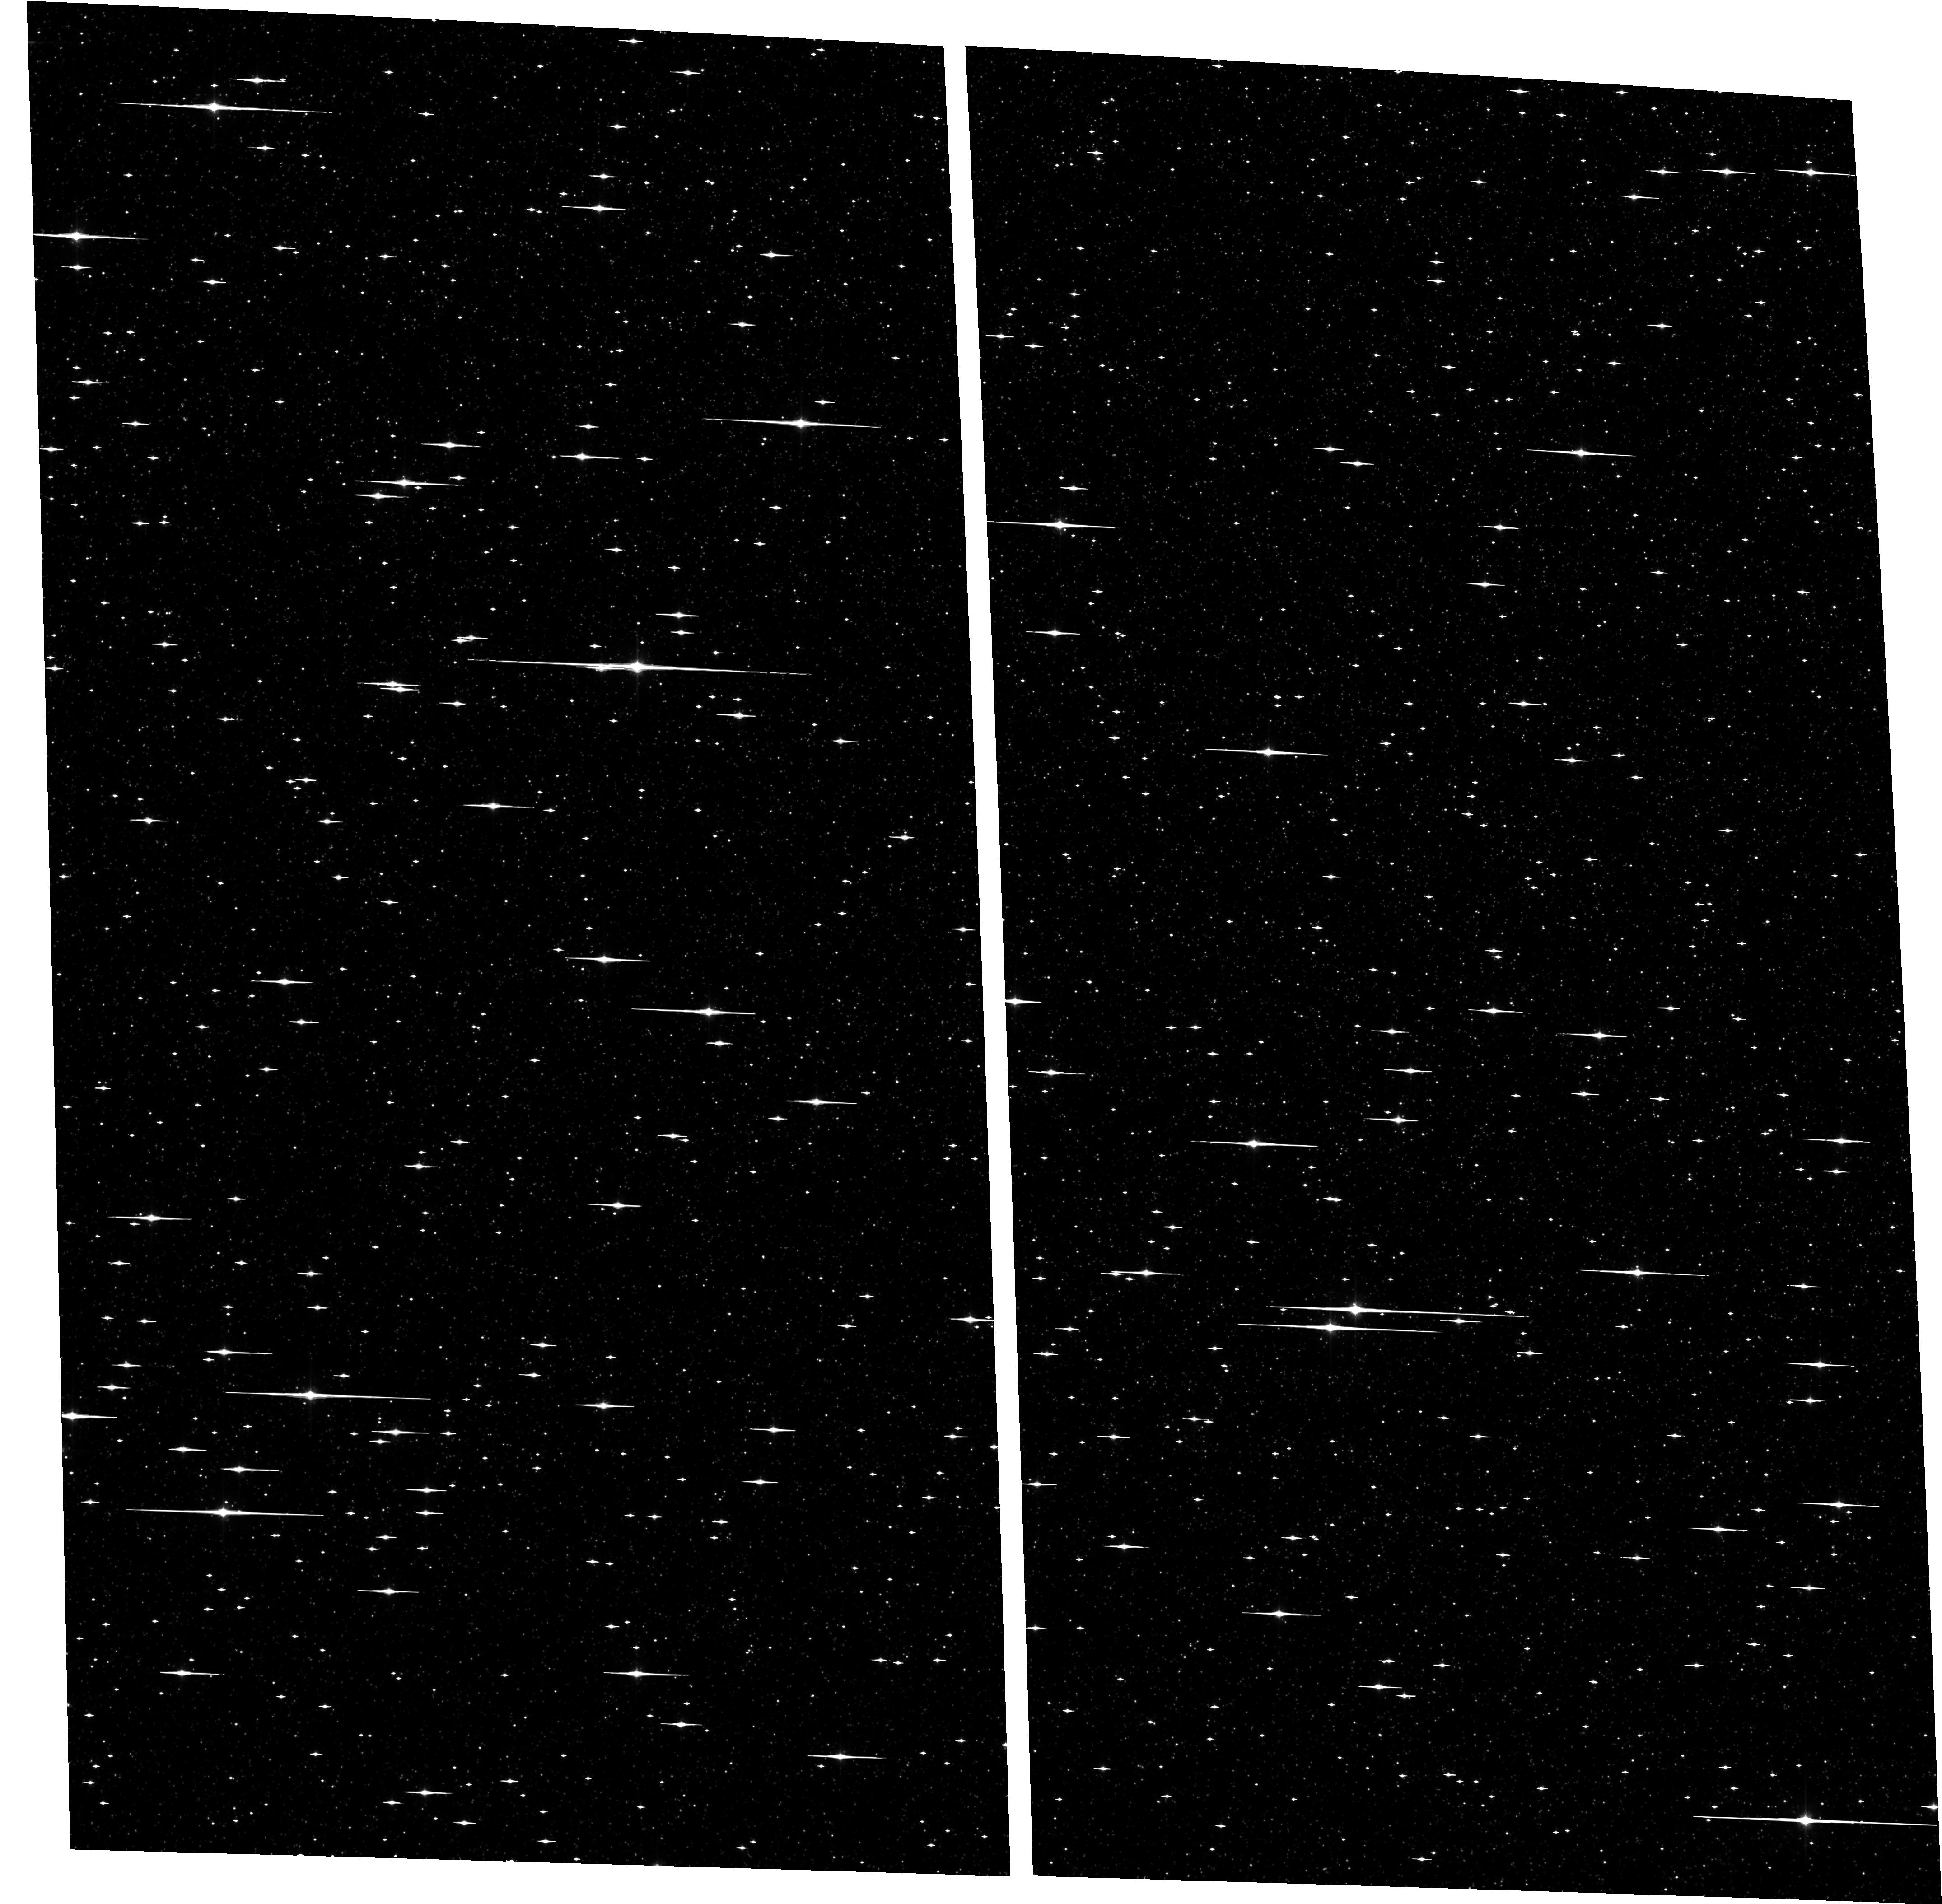
Target: BULGE-4. Instrument: ACS/WFC. Filter: F814W. Exposure: 56 min. Observation ID: hst_9750_42_acs_wfc_f814w_j8q642

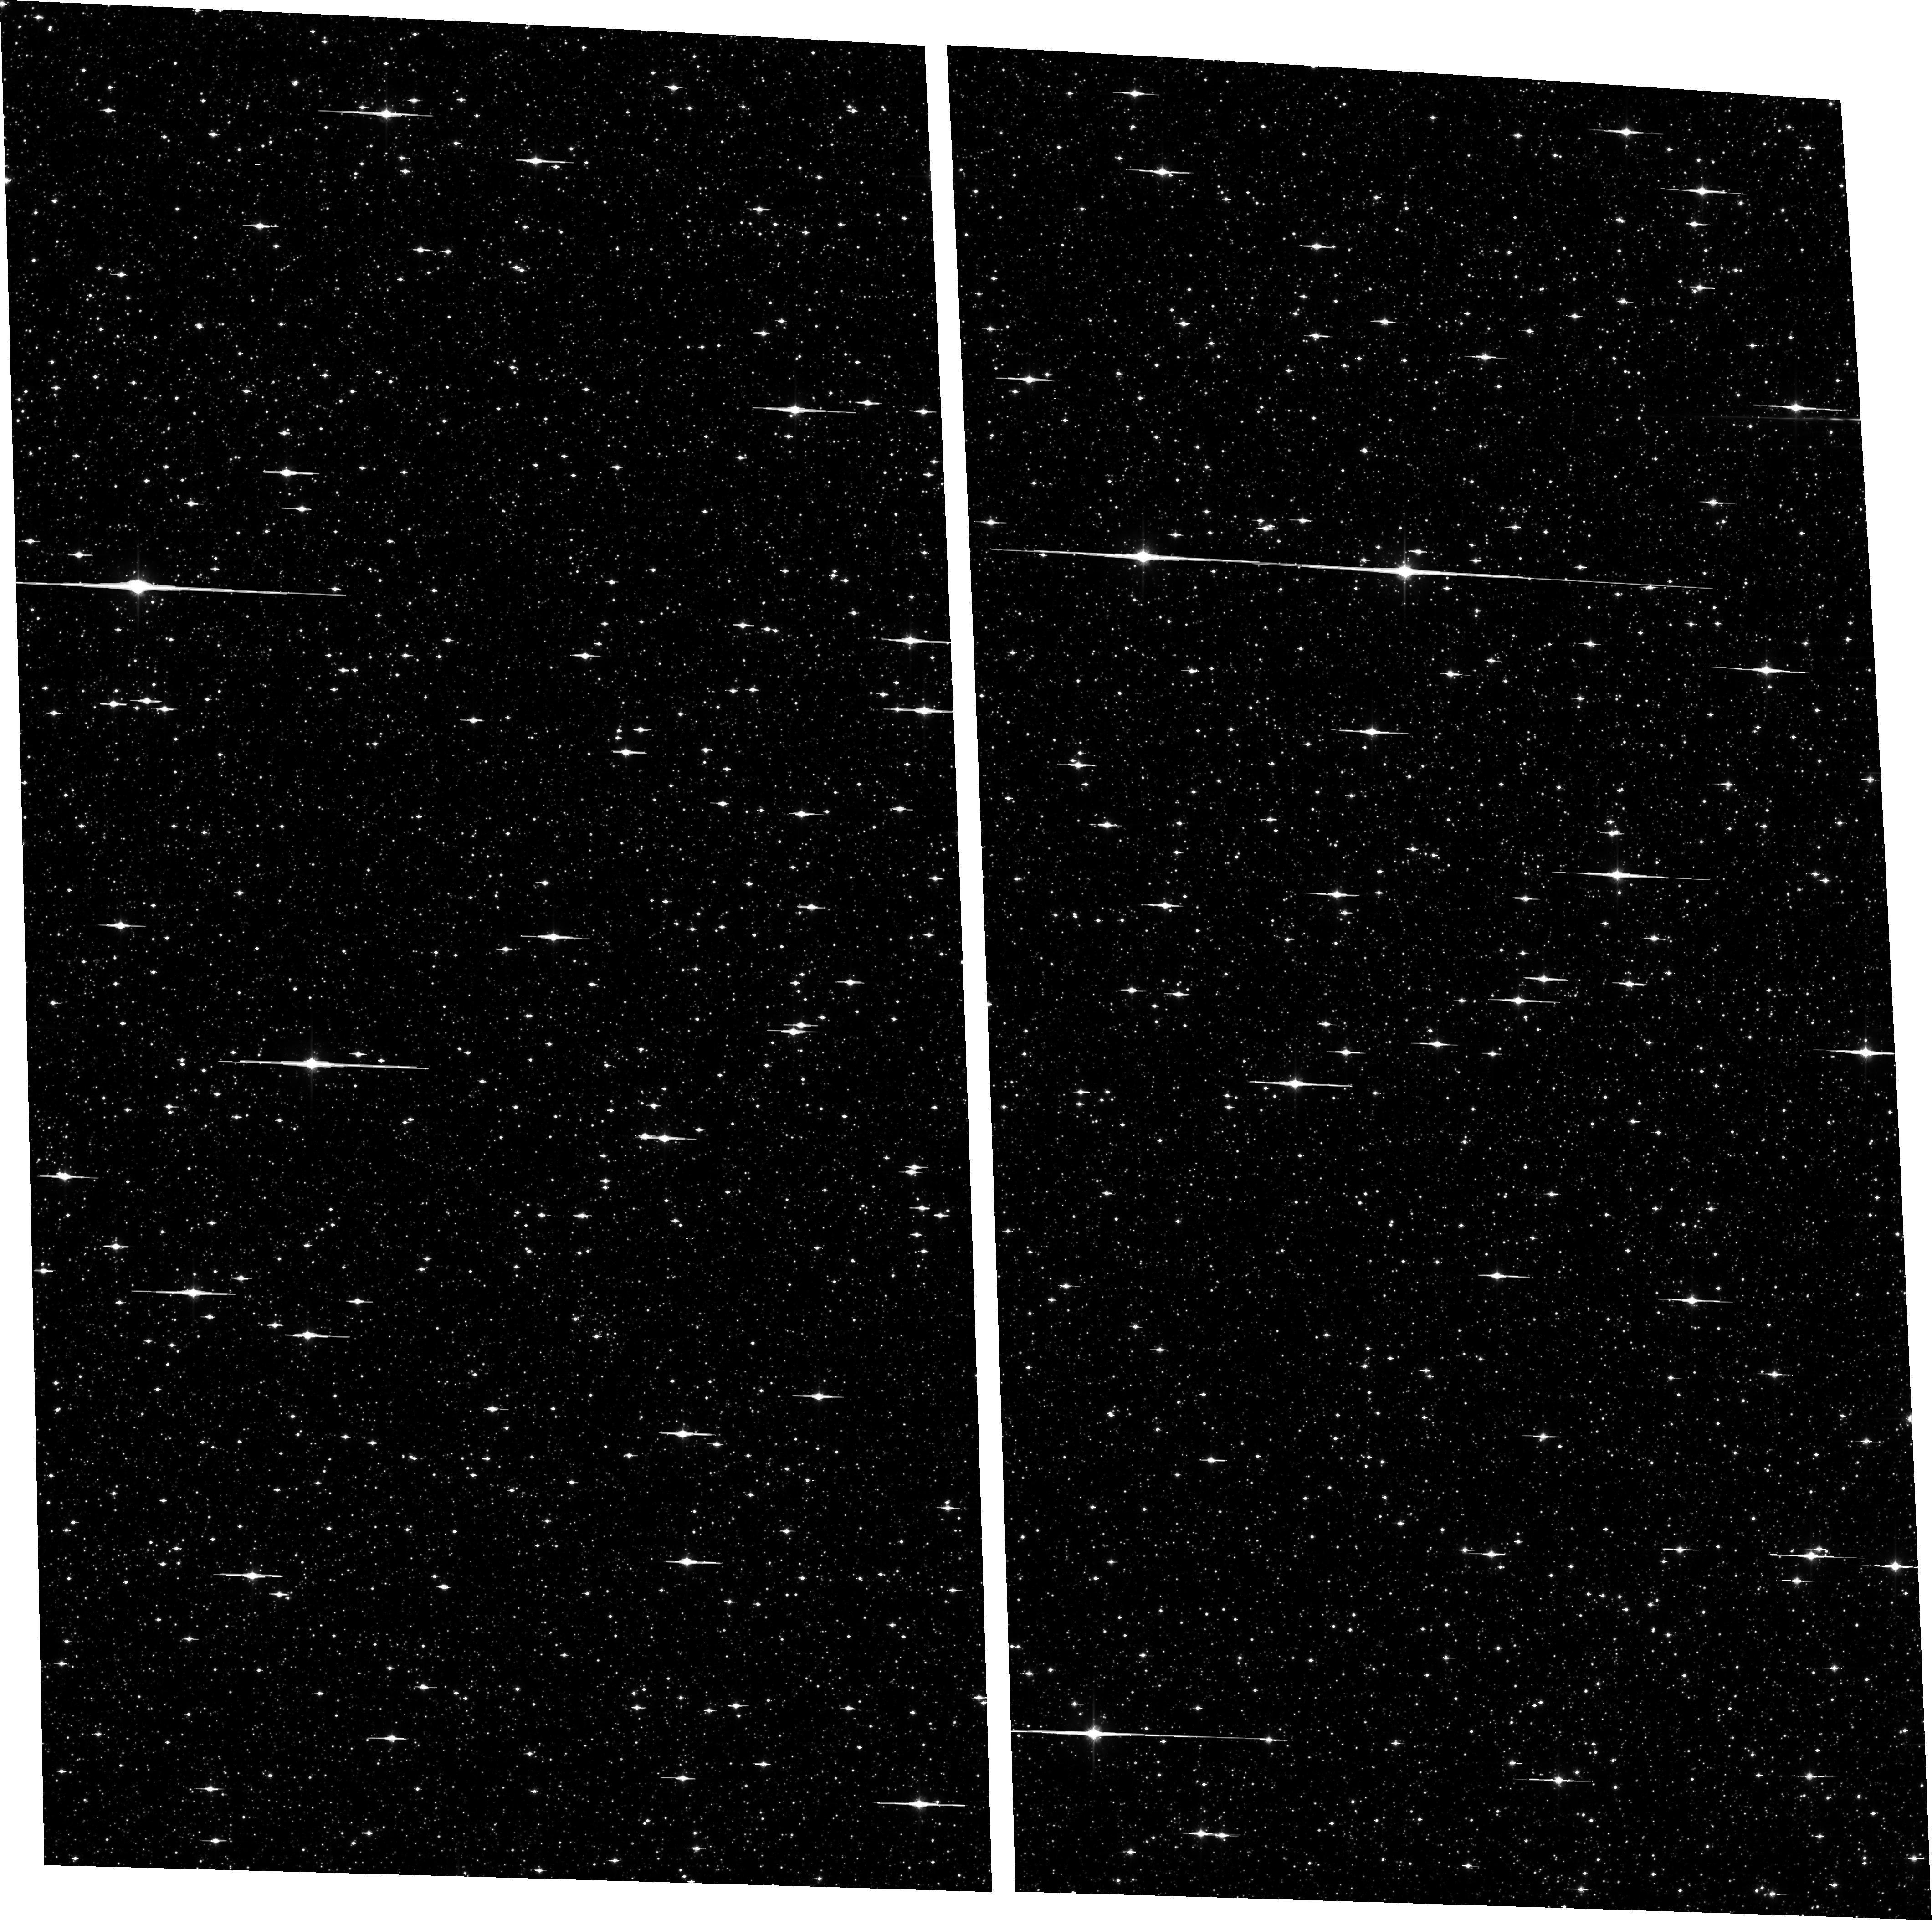
Target: BULGE-3. Instrument: ACS/WFC. Filter: F814W. Exposure: 17 min. Observation ID: hst_9750_03_acs_wfc_f814w_j8q603

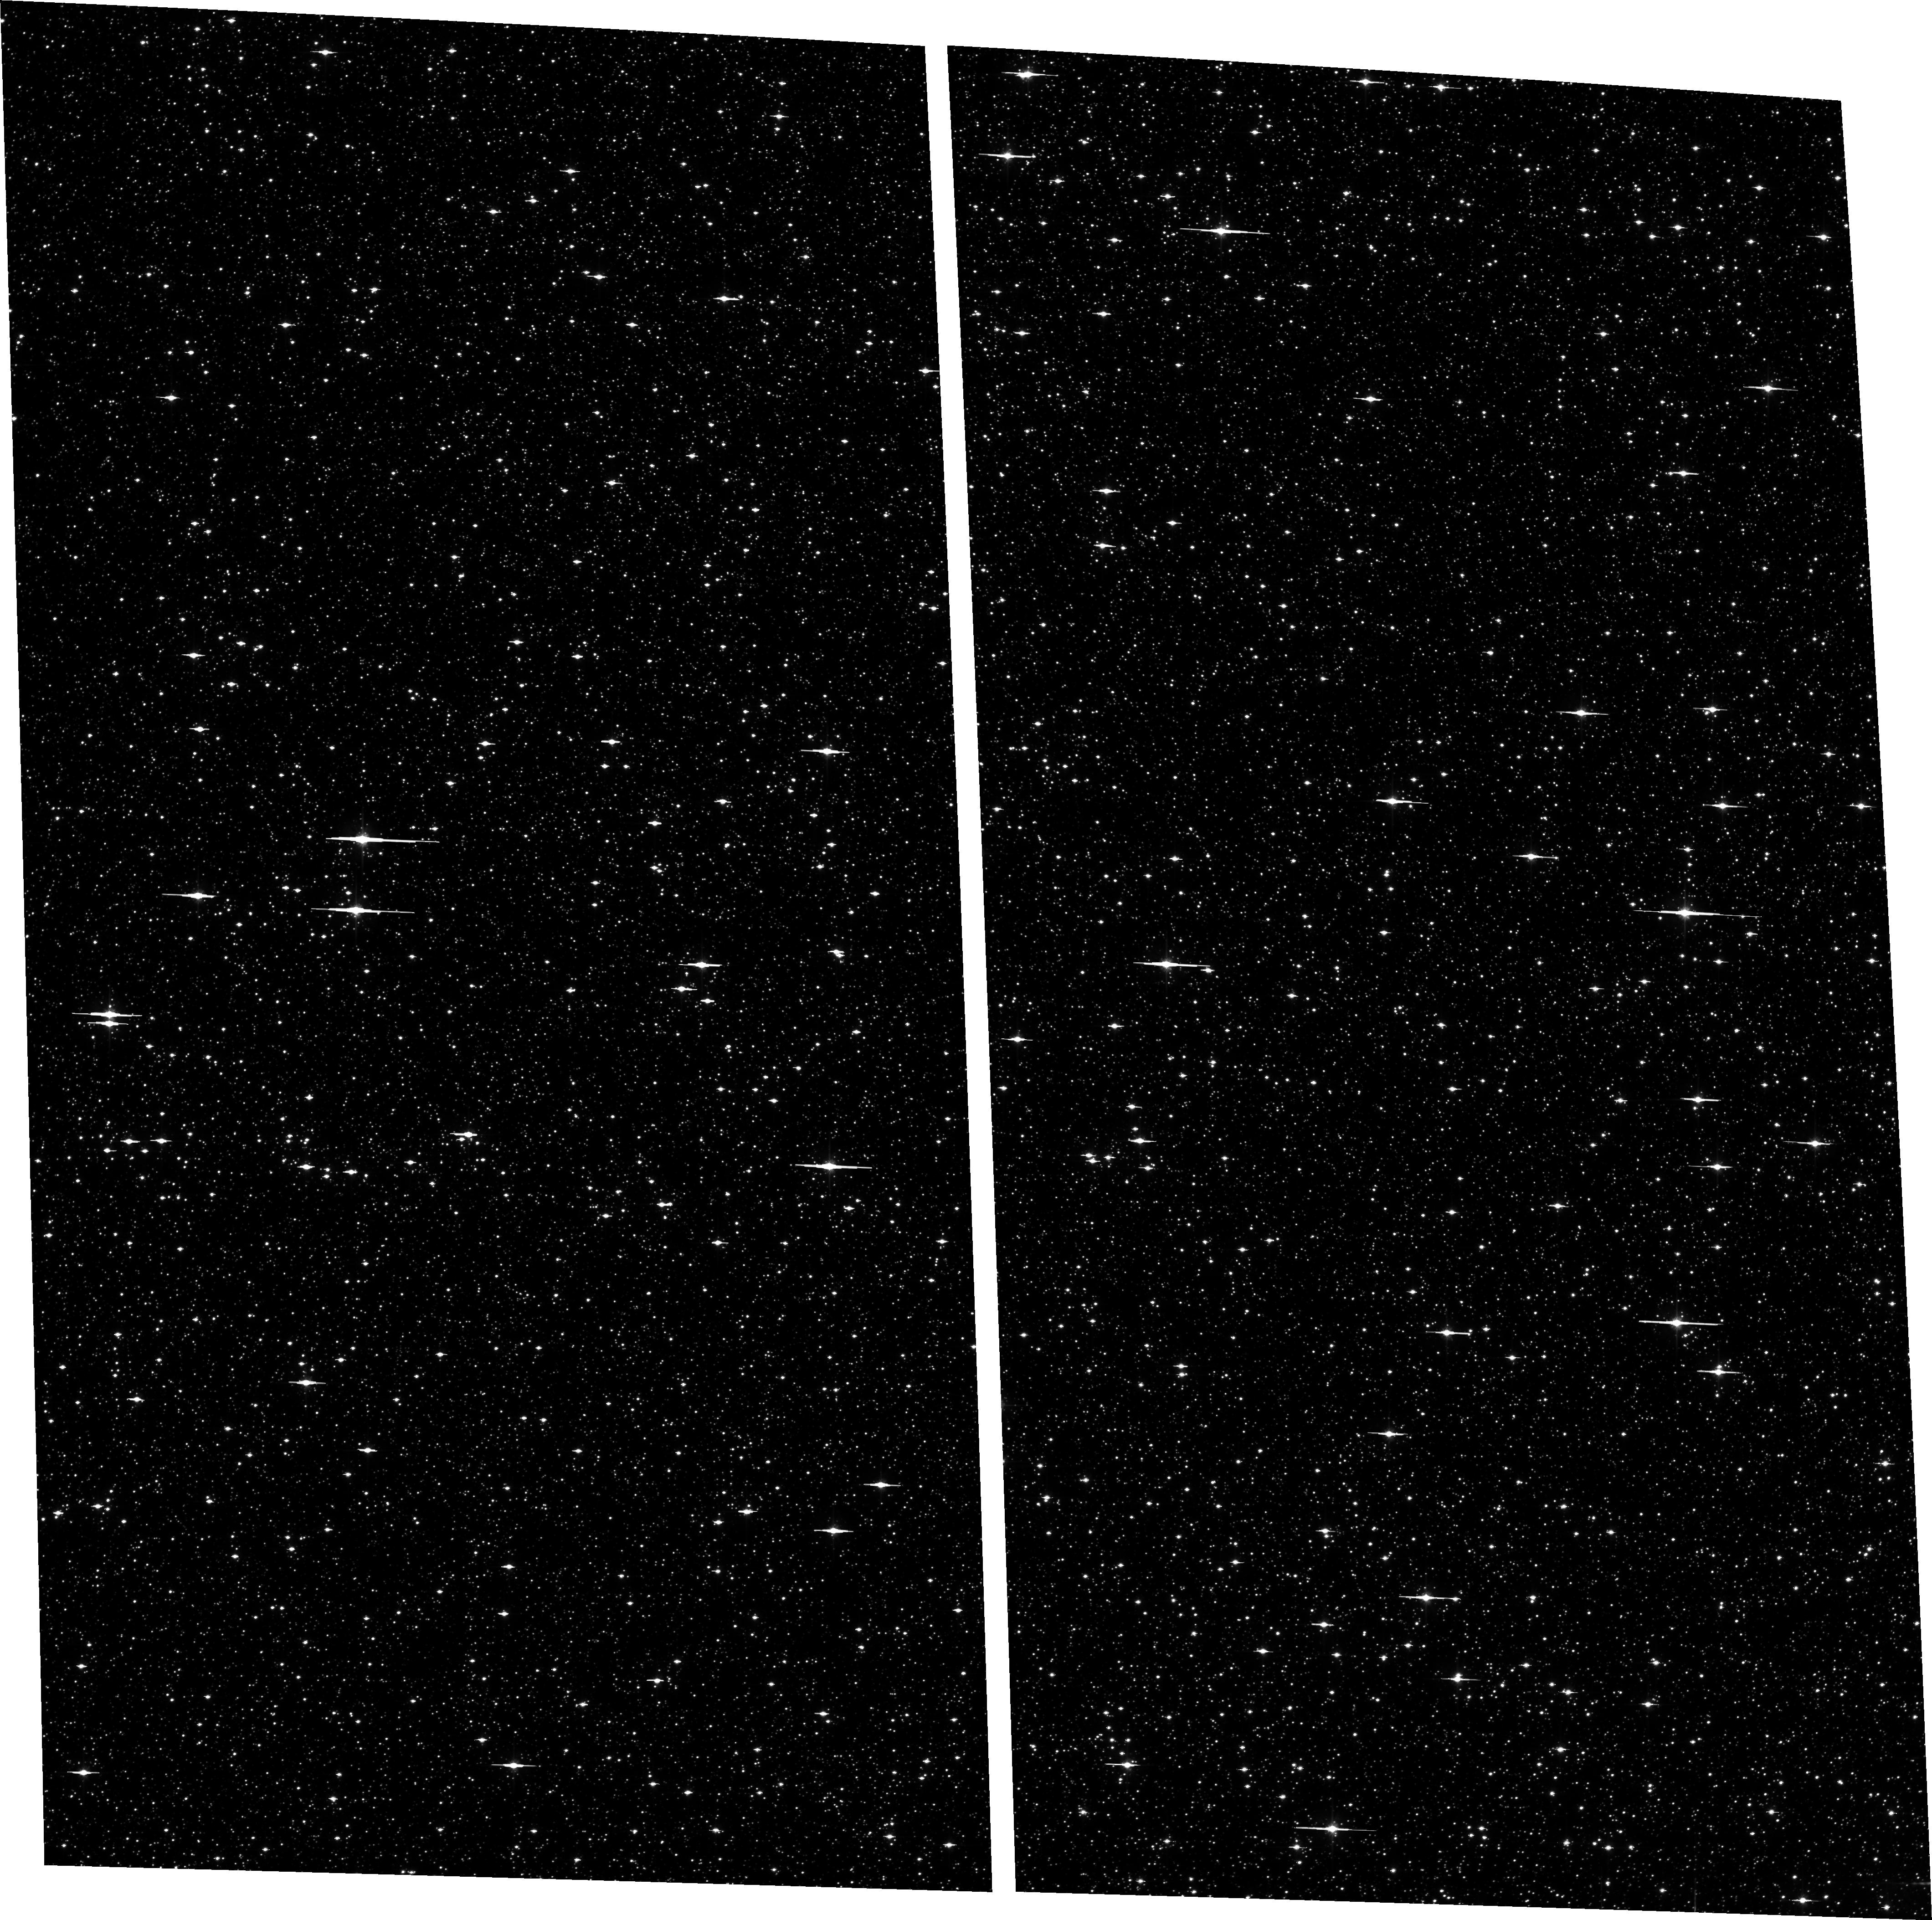
Target: BULGE-2. Instrument: ACS/WFC. Filter: F606W. Exposure: 12 min. Observation ID: hst_9750_02_acs_wfc_f606w_j8q602

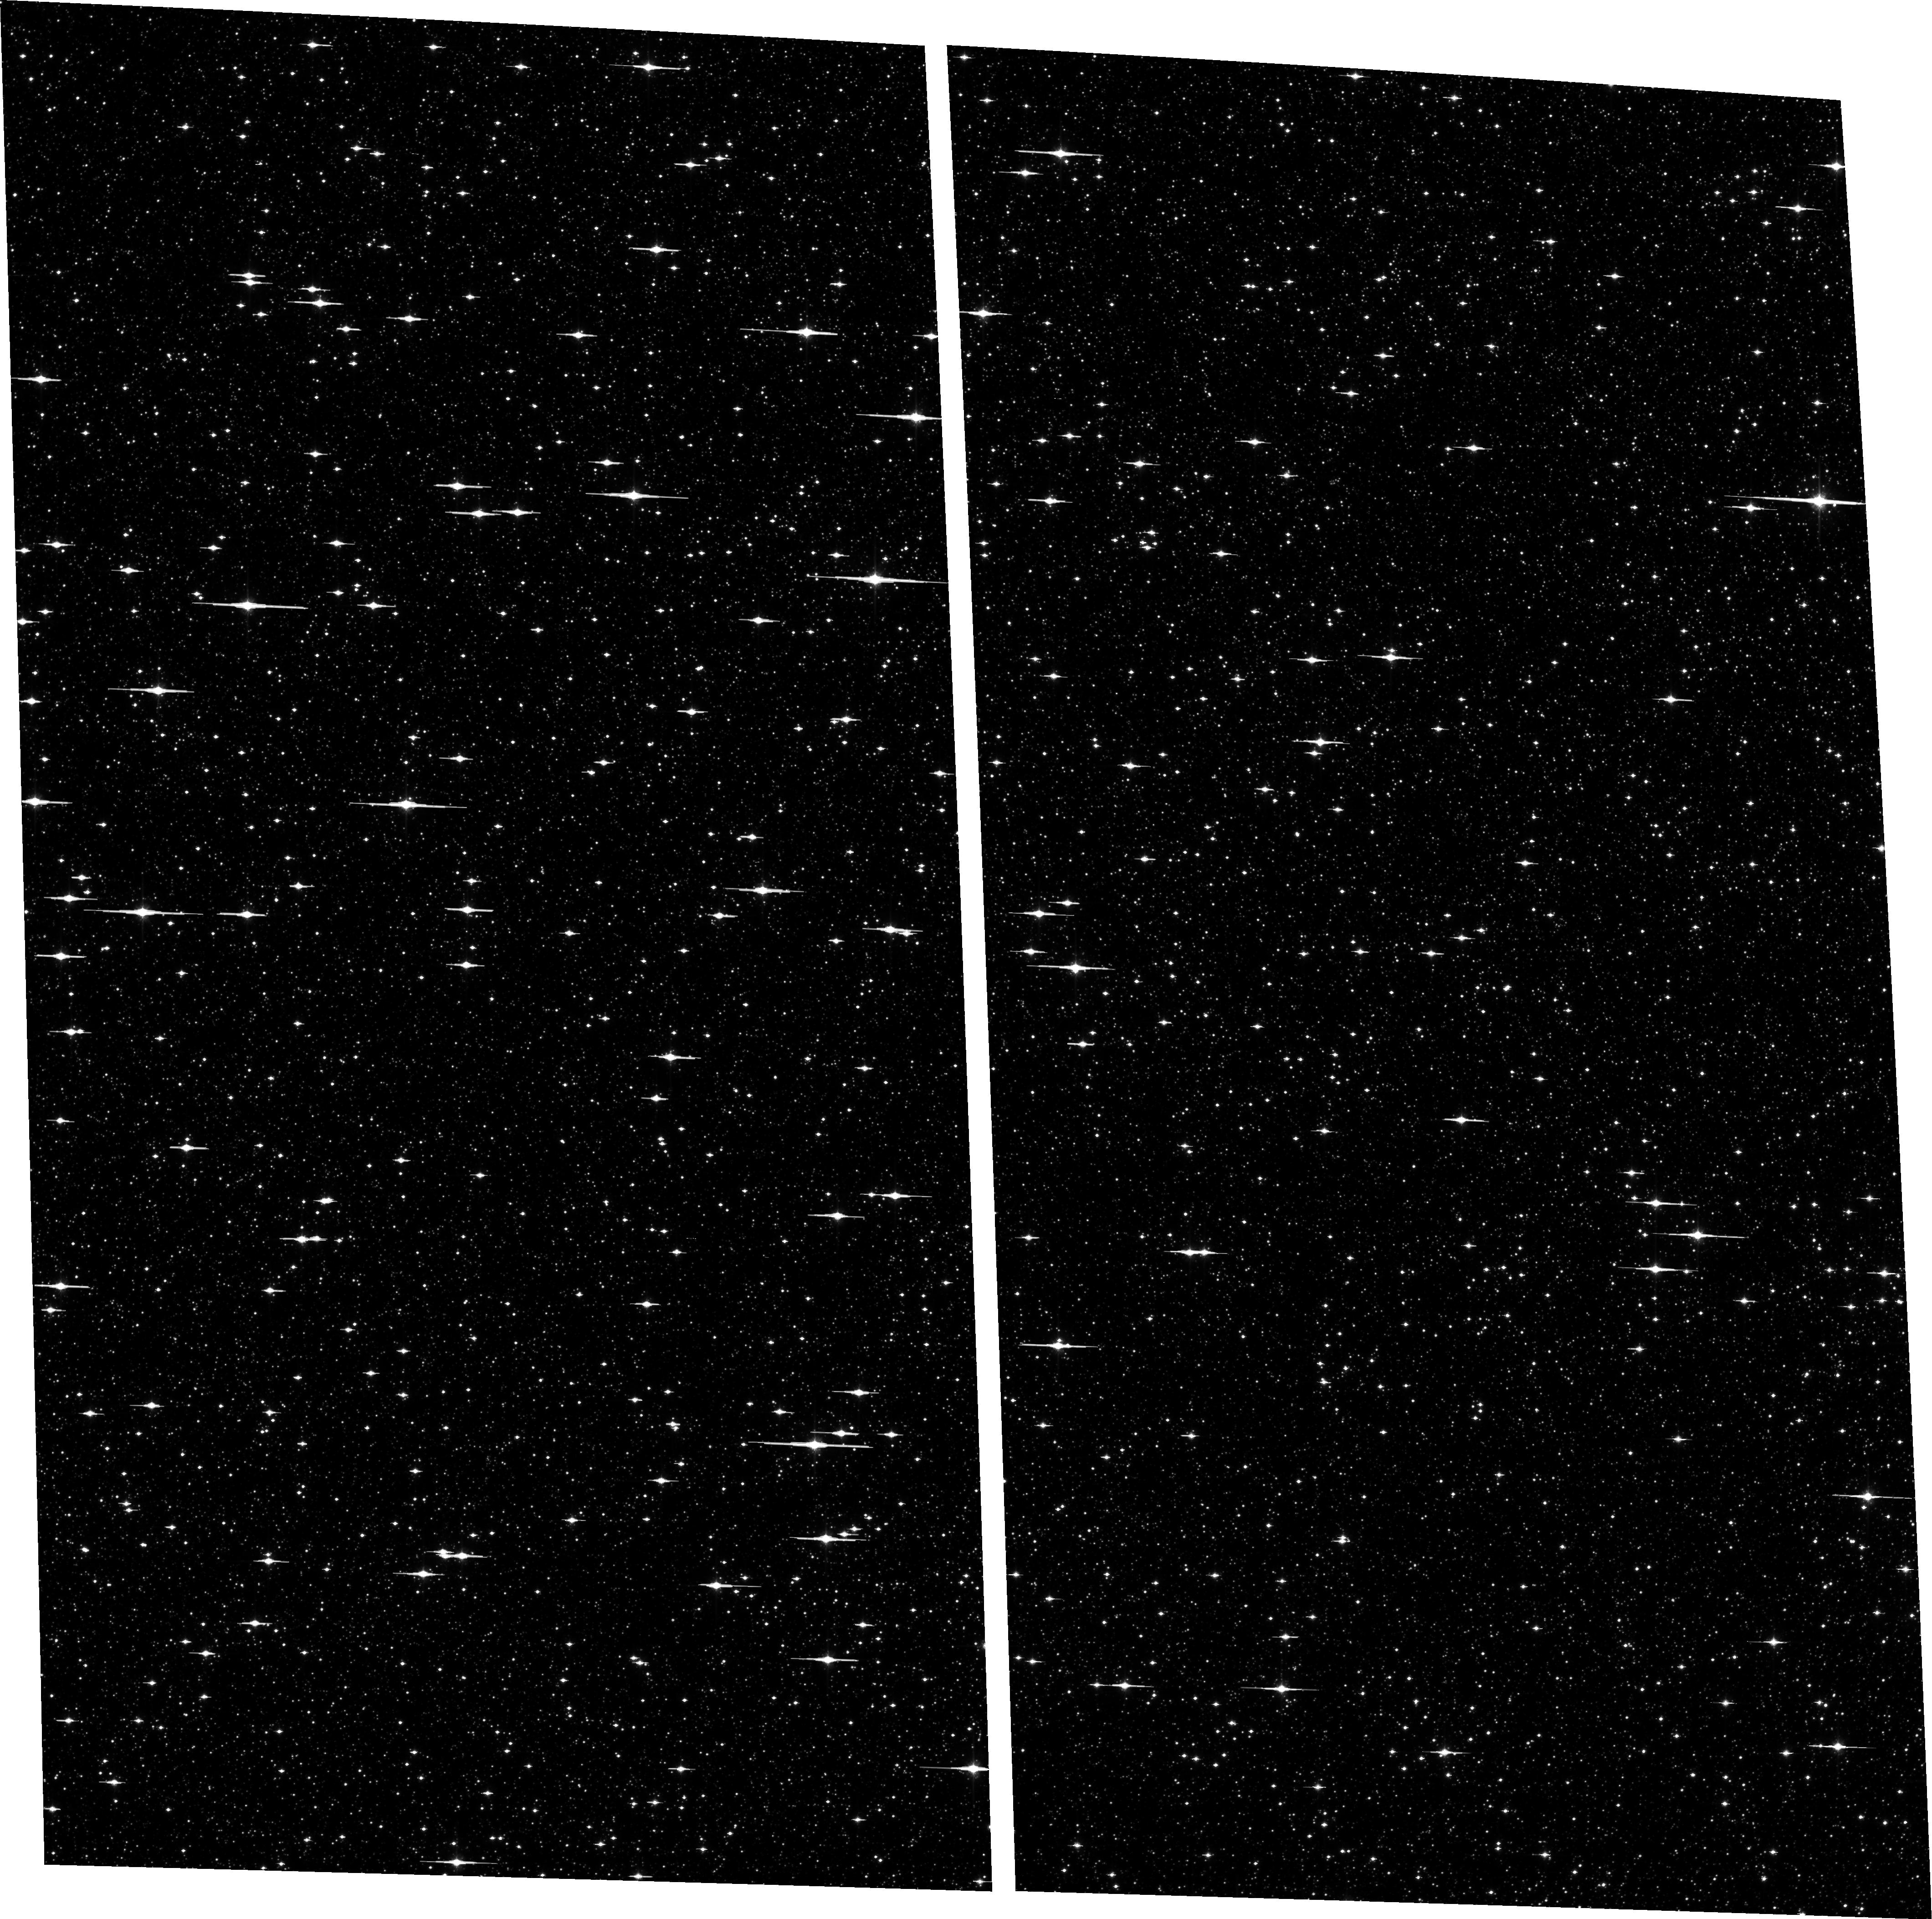
Target: BULGE-5. Instrument: ACS/WFC. Filter: F814W. Exposure: 17 min. Observation ID: hst_9750_05_acs_wfc_f814w_j8q605

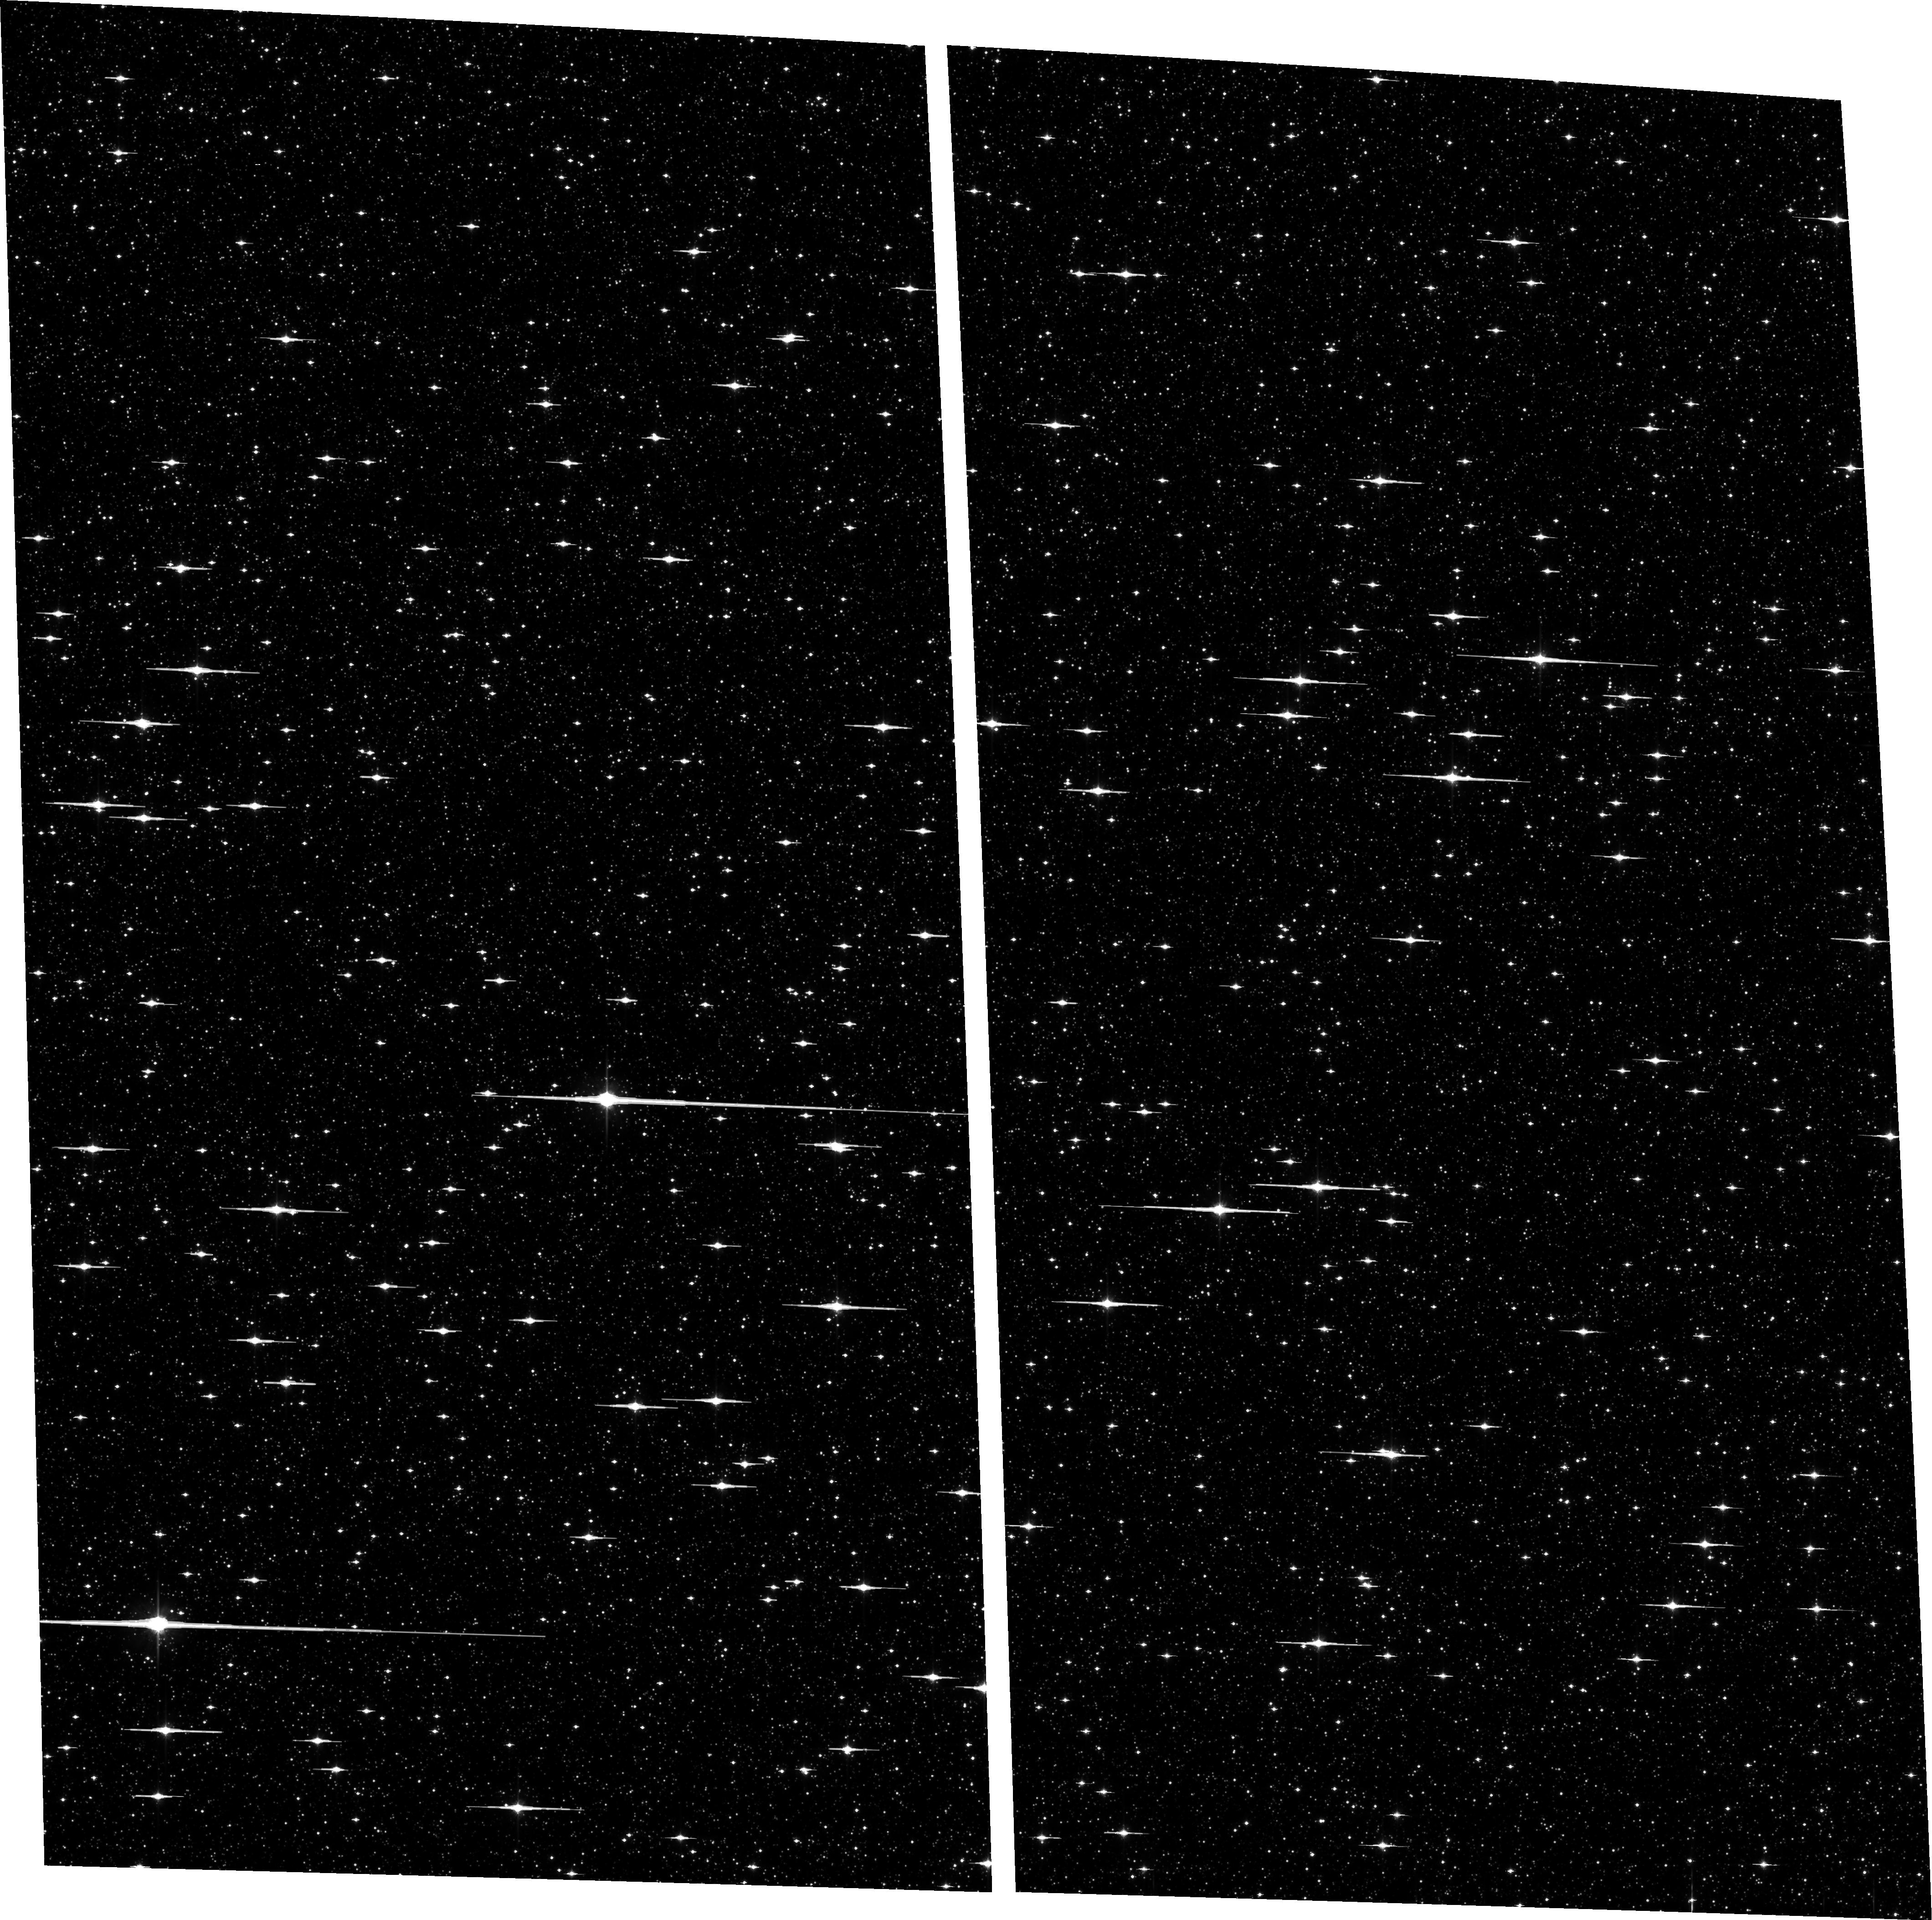
Target: BULGE-1. Instrument: ACS/WFC. Filter: F814W. Exposure: 17 min. Observation ID: hst_9750_01_acs_wfc_f814w_j8q601

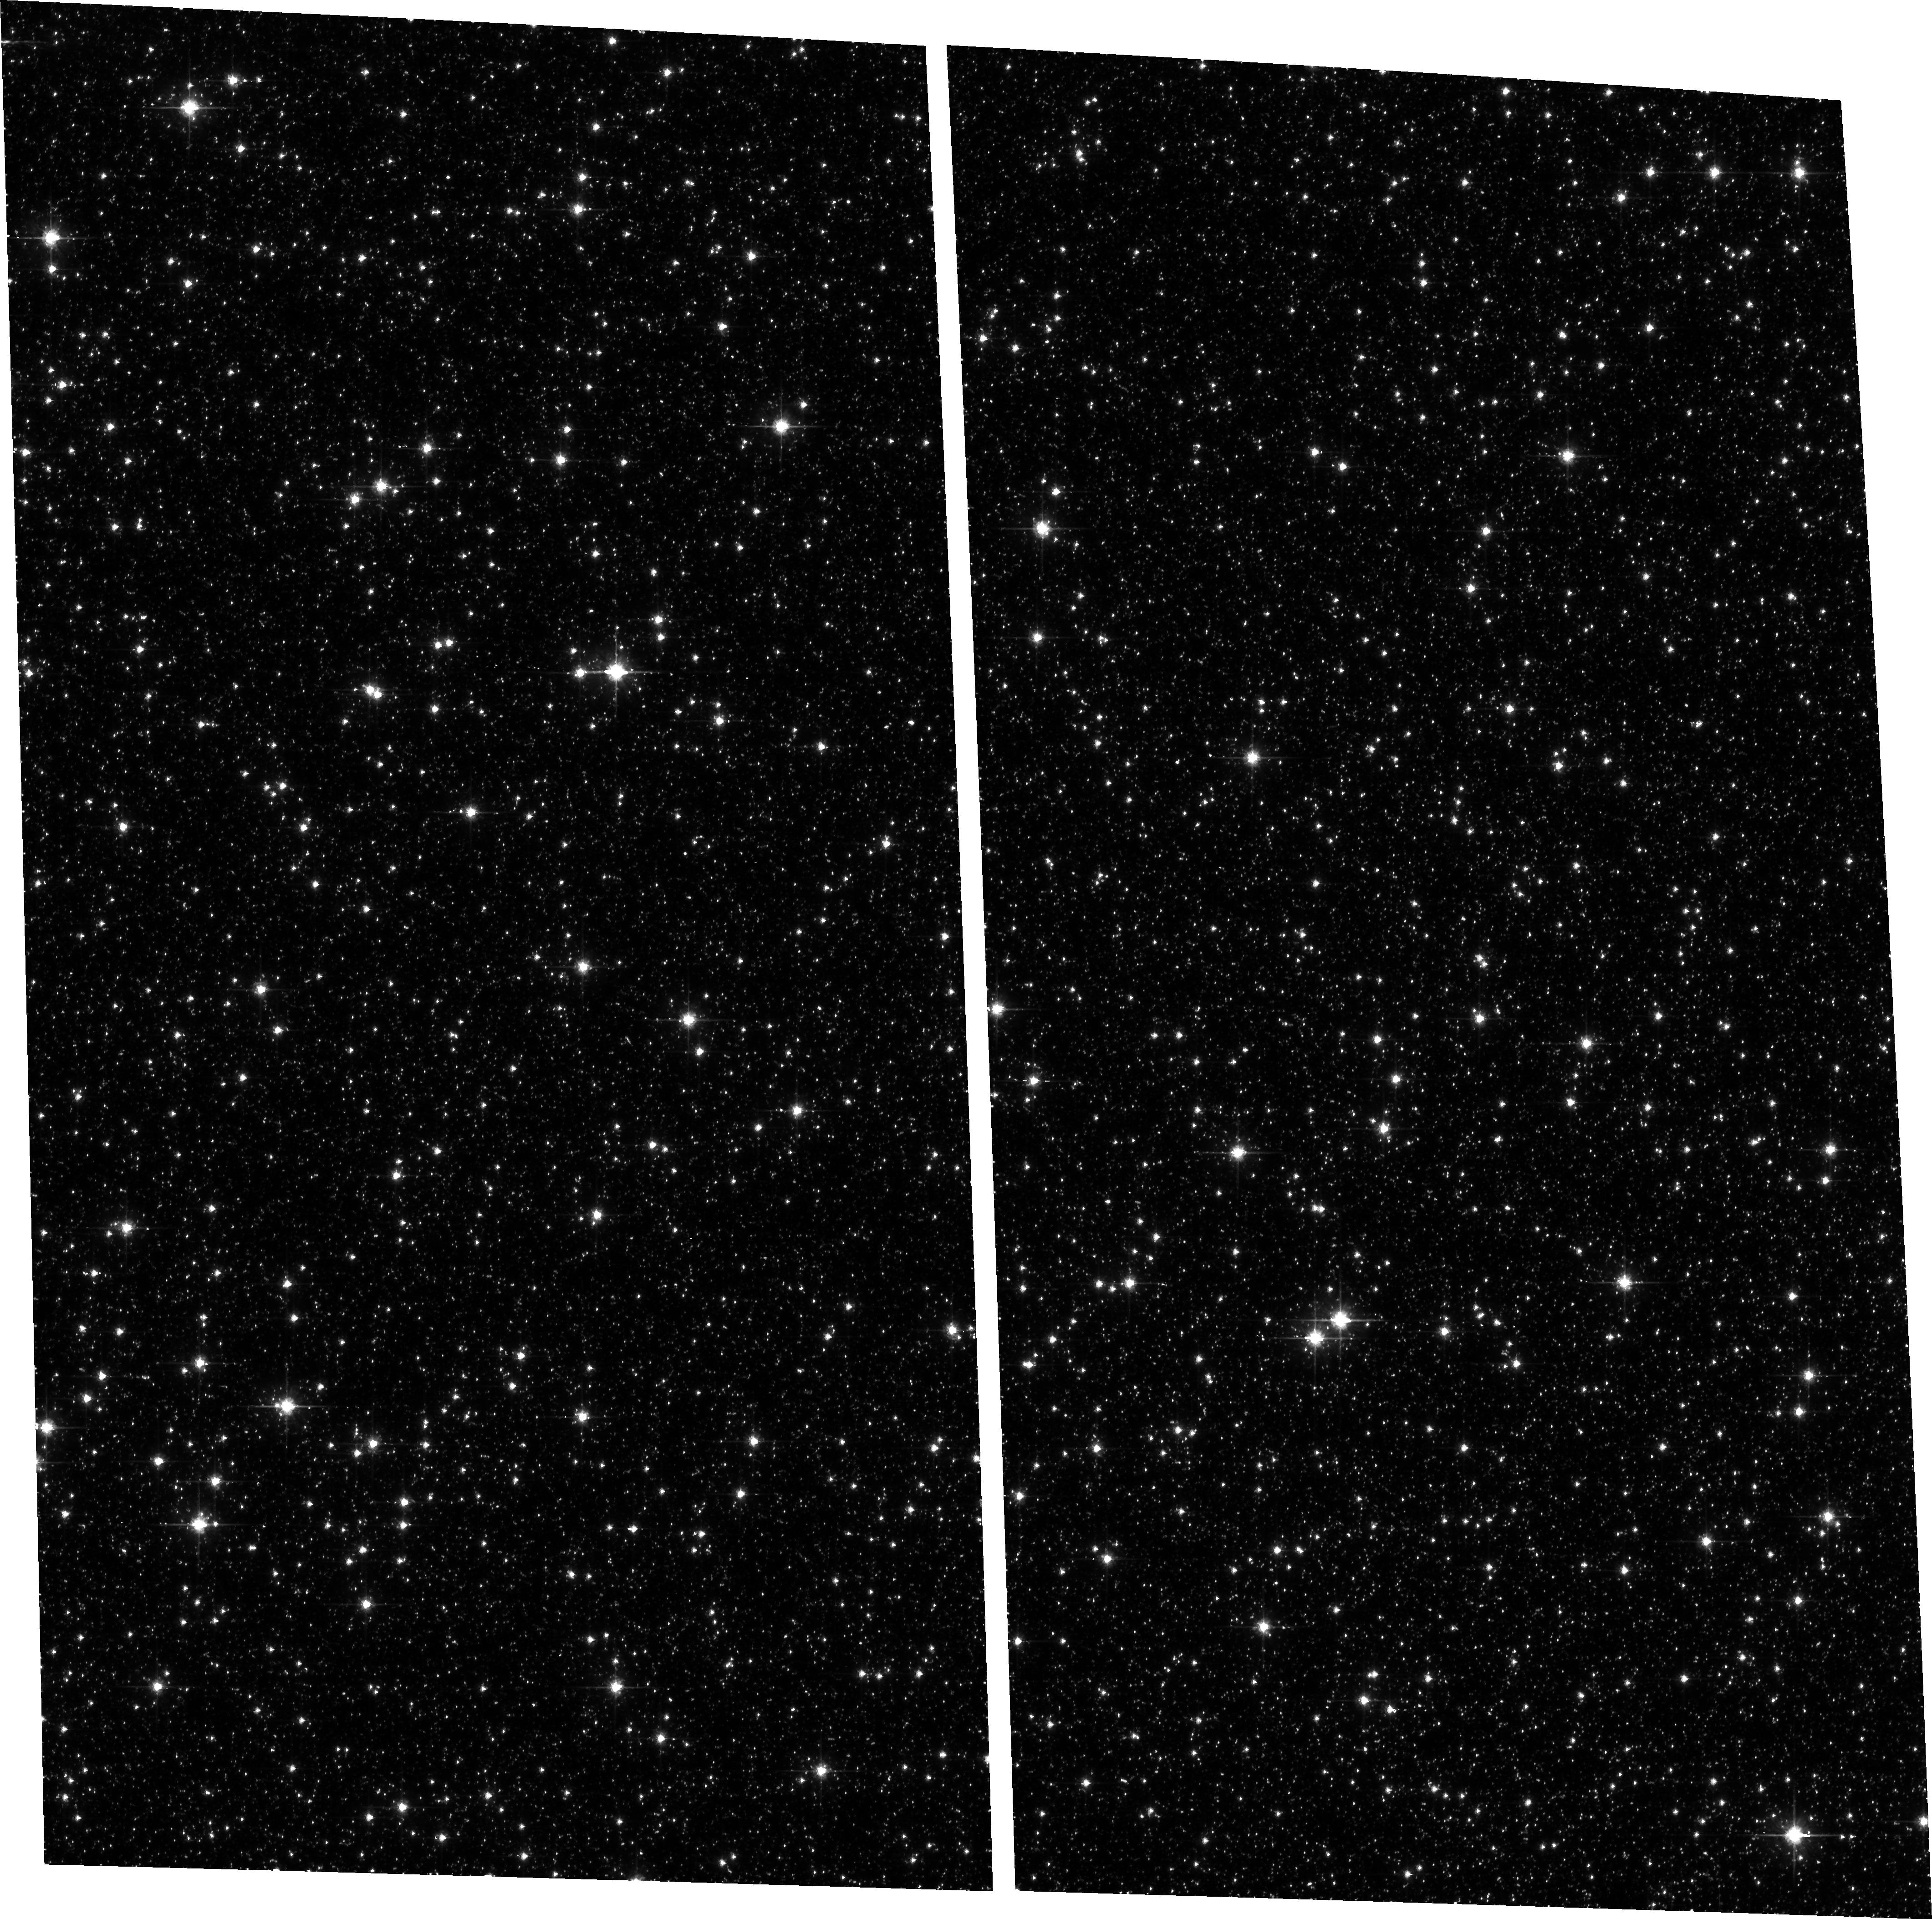
Target: BULGE-4. Instrument: ACS/WFC. Filter: F814W. Exposure: 17 min. Observation ID: hst_9750_26_acs_wfc_f814w_j8q626

The Galactic Bulge Deep Field:  A Planetary Transit  Survey and Very Deep Stellar Mass Function (PI: Sahu, Kailash C.)

We propose to observe a Galactic bulge field continuously with ACS/WFC over a 7-day period. We will monitor ~167, 000 F, G, and K dwarfs down to V=23, in order to detect transits by orbiting Jovian planets. If the frequency of "hot Jupiters" is similar to that in the solar neighborhood, we will detect over 100 planets, more than doubling the number of extrasolar planets known. For the brighter stars with transits, we will confirm the planetary nature of the companions through radial-velocity measurements using the 8-m VLT. We will determine the metallicities of most of the planet-bearing stars as well as a control sample, through follow-up VLT spectroscopy. The metallicities of the target stars range over more than 1.5 dex, allowing for a determination of the dependence of planet frequency upon metallicity- -a crucial element in understanding planet formation. We will be able to discriminate between the equally numerous disk and bulge stars via proper motions. Hence we will determine, for the first time, the frequencies of planets in two entirely different stellar populations. We will also determine for the first time the distribution of planetary radii for extrasolar planets for both these populations. Parallel observations with NICMOS will provide ultra-deep near-infrared images of a nearby bulge field, which will be used to determine the stellar luminosity and mass functions down to the brown-dwarf regime. The data will also be useful for a variety of spinoff projects, including a census of variable stars and of hot white dwarfs in the bulge, and the metallicity distribution of bulge dwarfs.